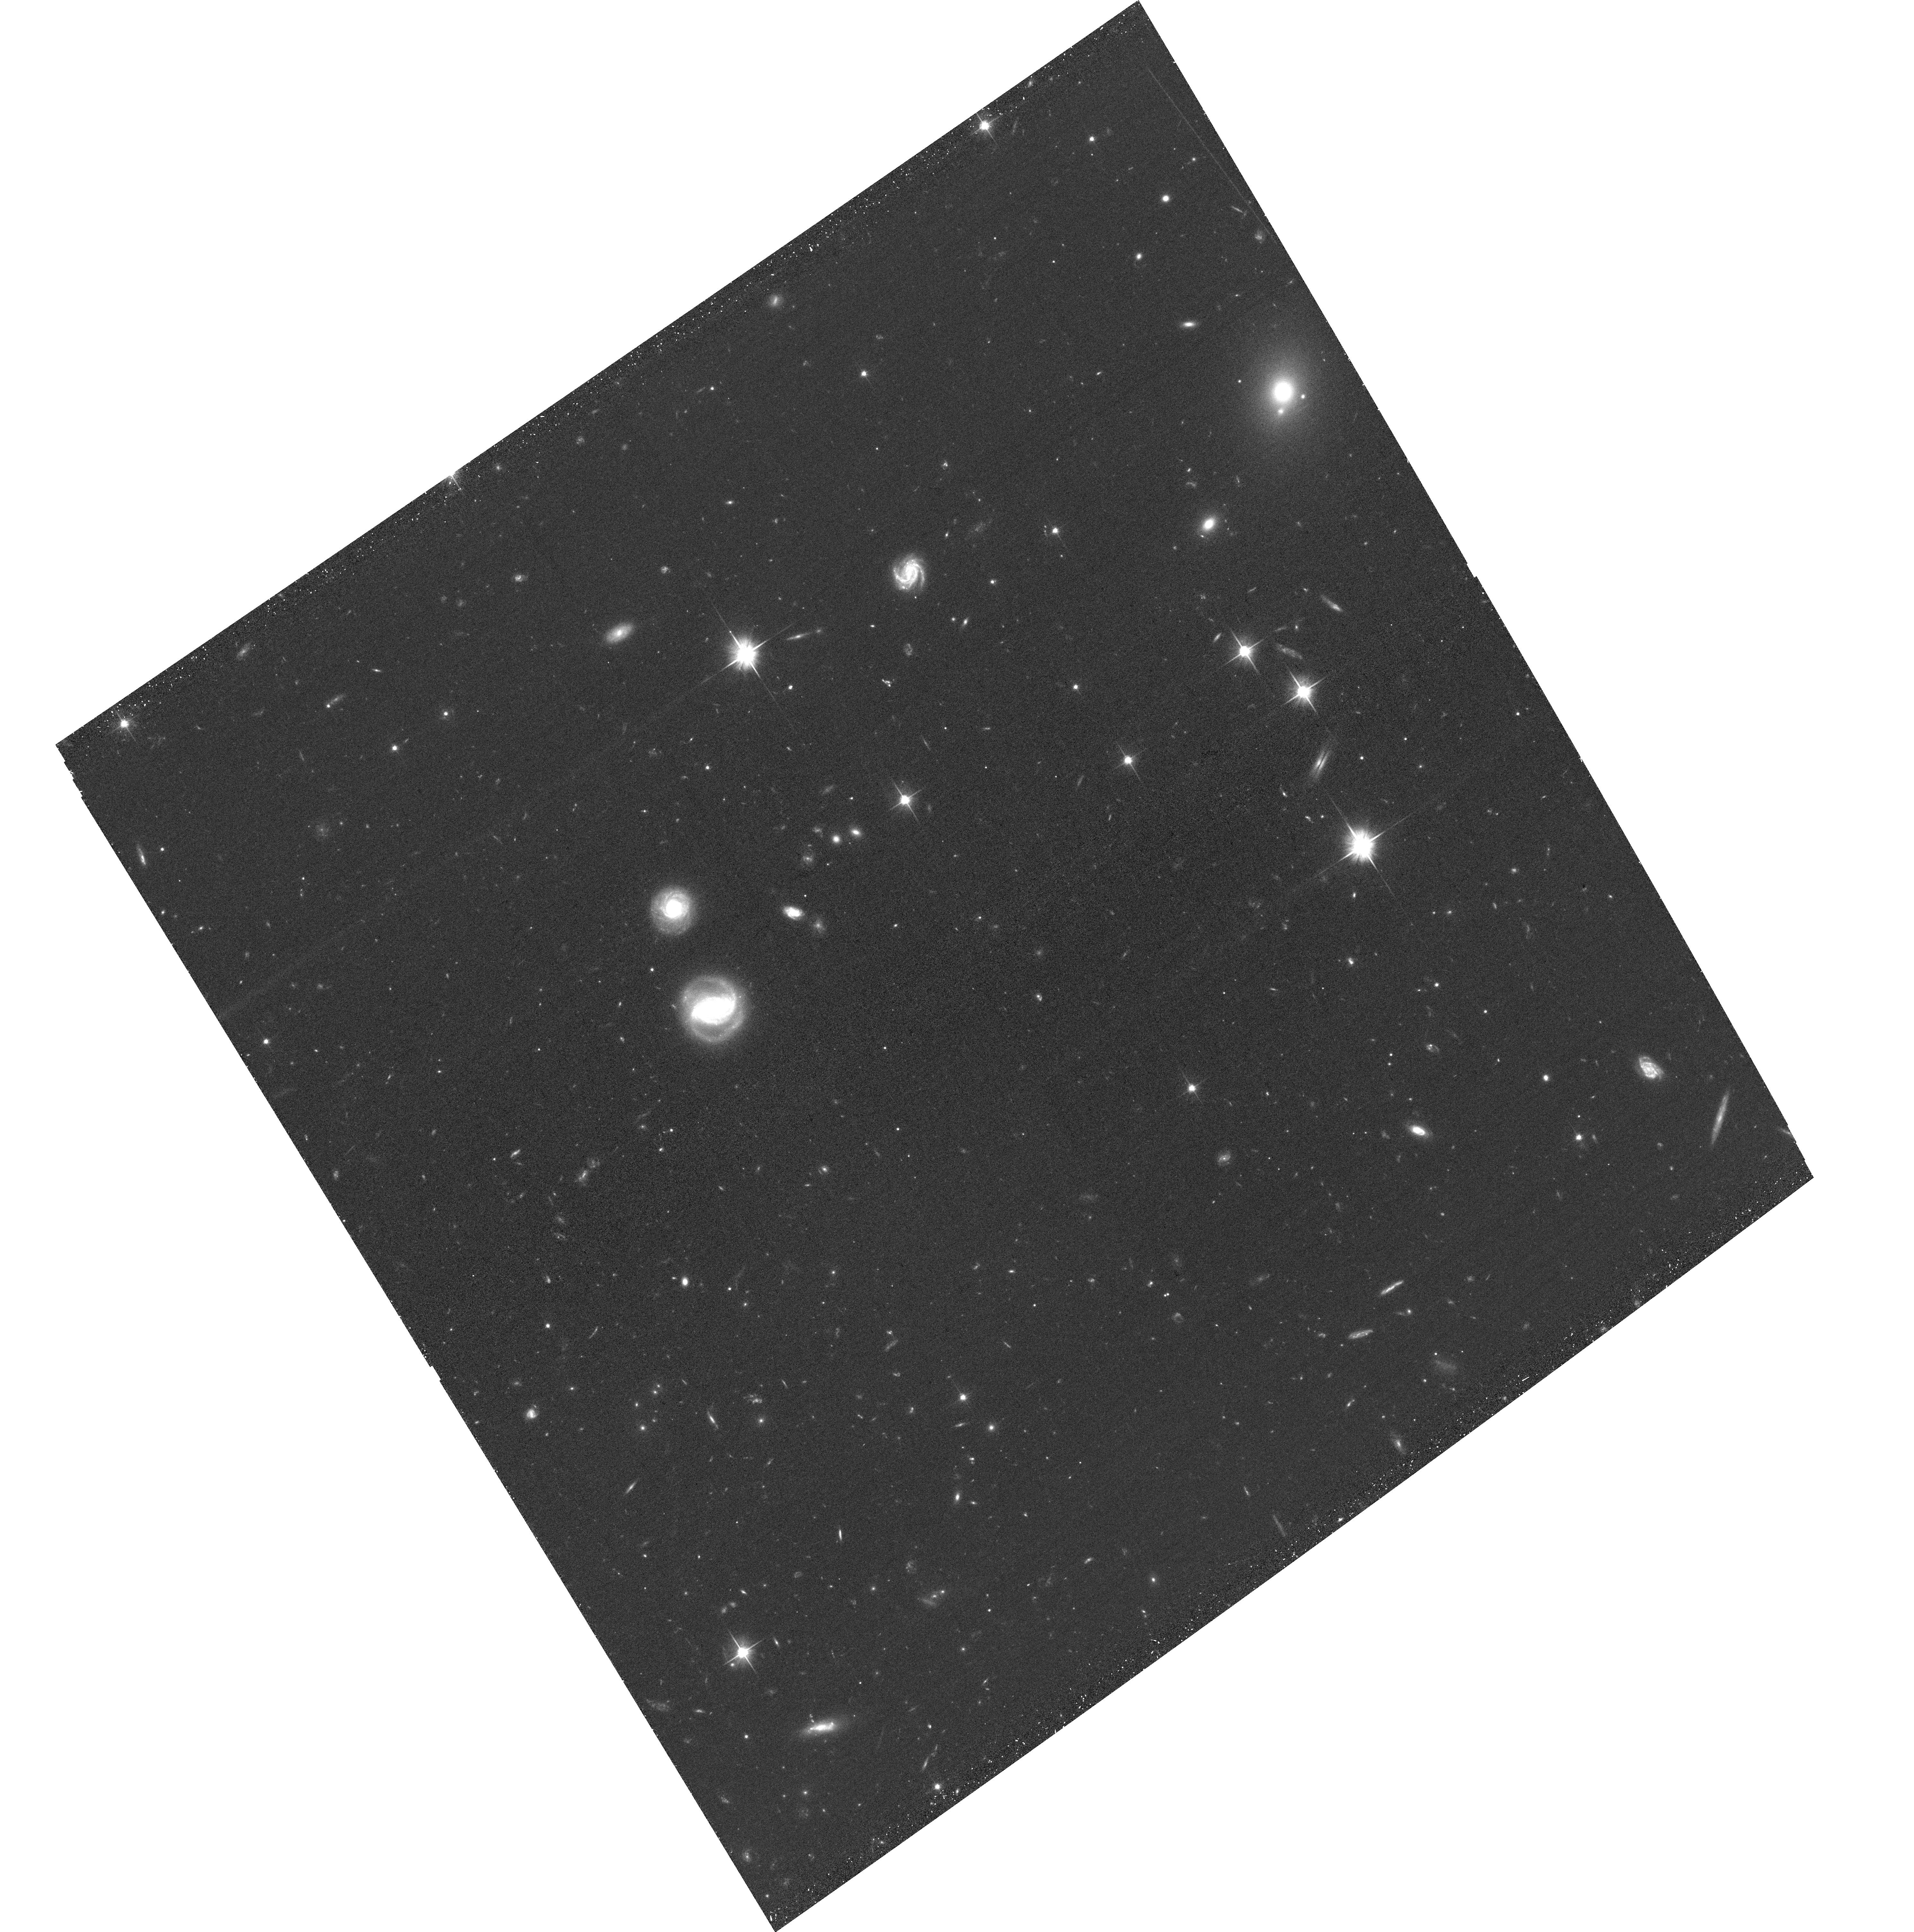
Target: SPT-CL-J2228-5828
Instrument: ACS/WFC
Filter: F606W
Exposure: 30 min
Observation ID: hst_16488_11_acs_wfc_f606w_jeiu11

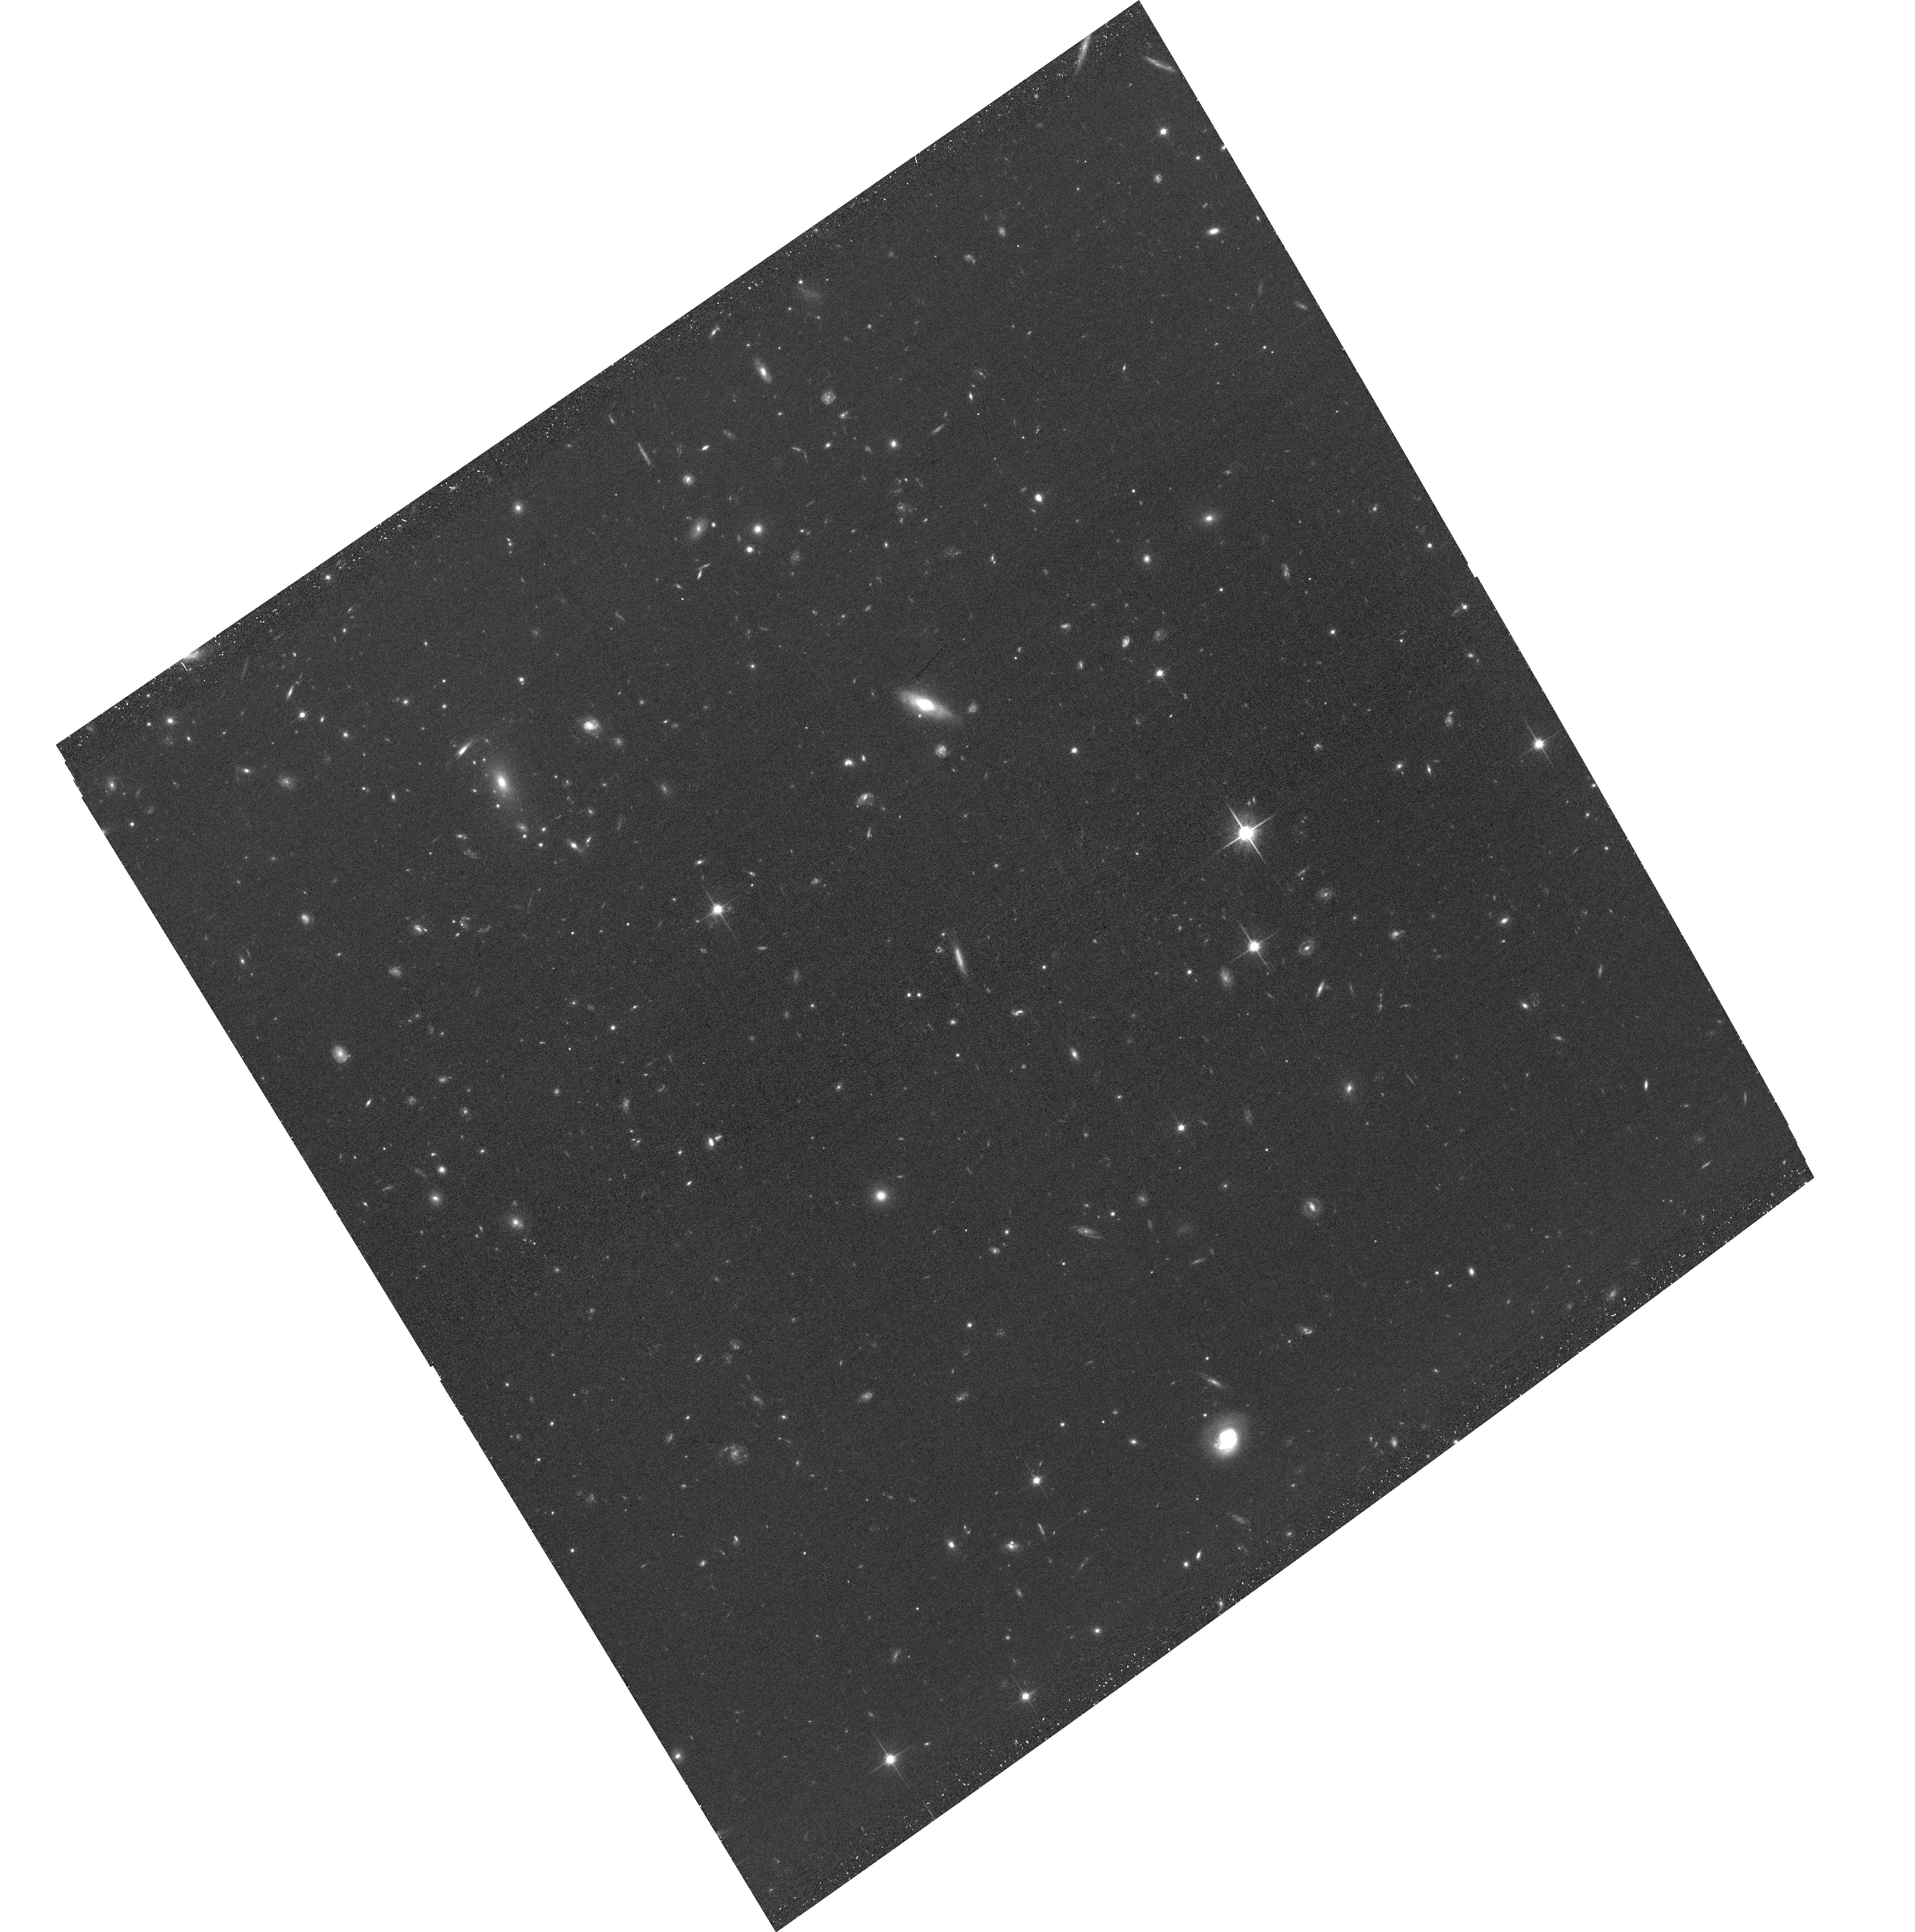
Target: SPT-CL-J2228-5828
Instrument: ACS/WFC
Filter: F814W
Exposure: 30 min
Observation ID: hst_16488_10_acs_wfc_f814w_jeiu10

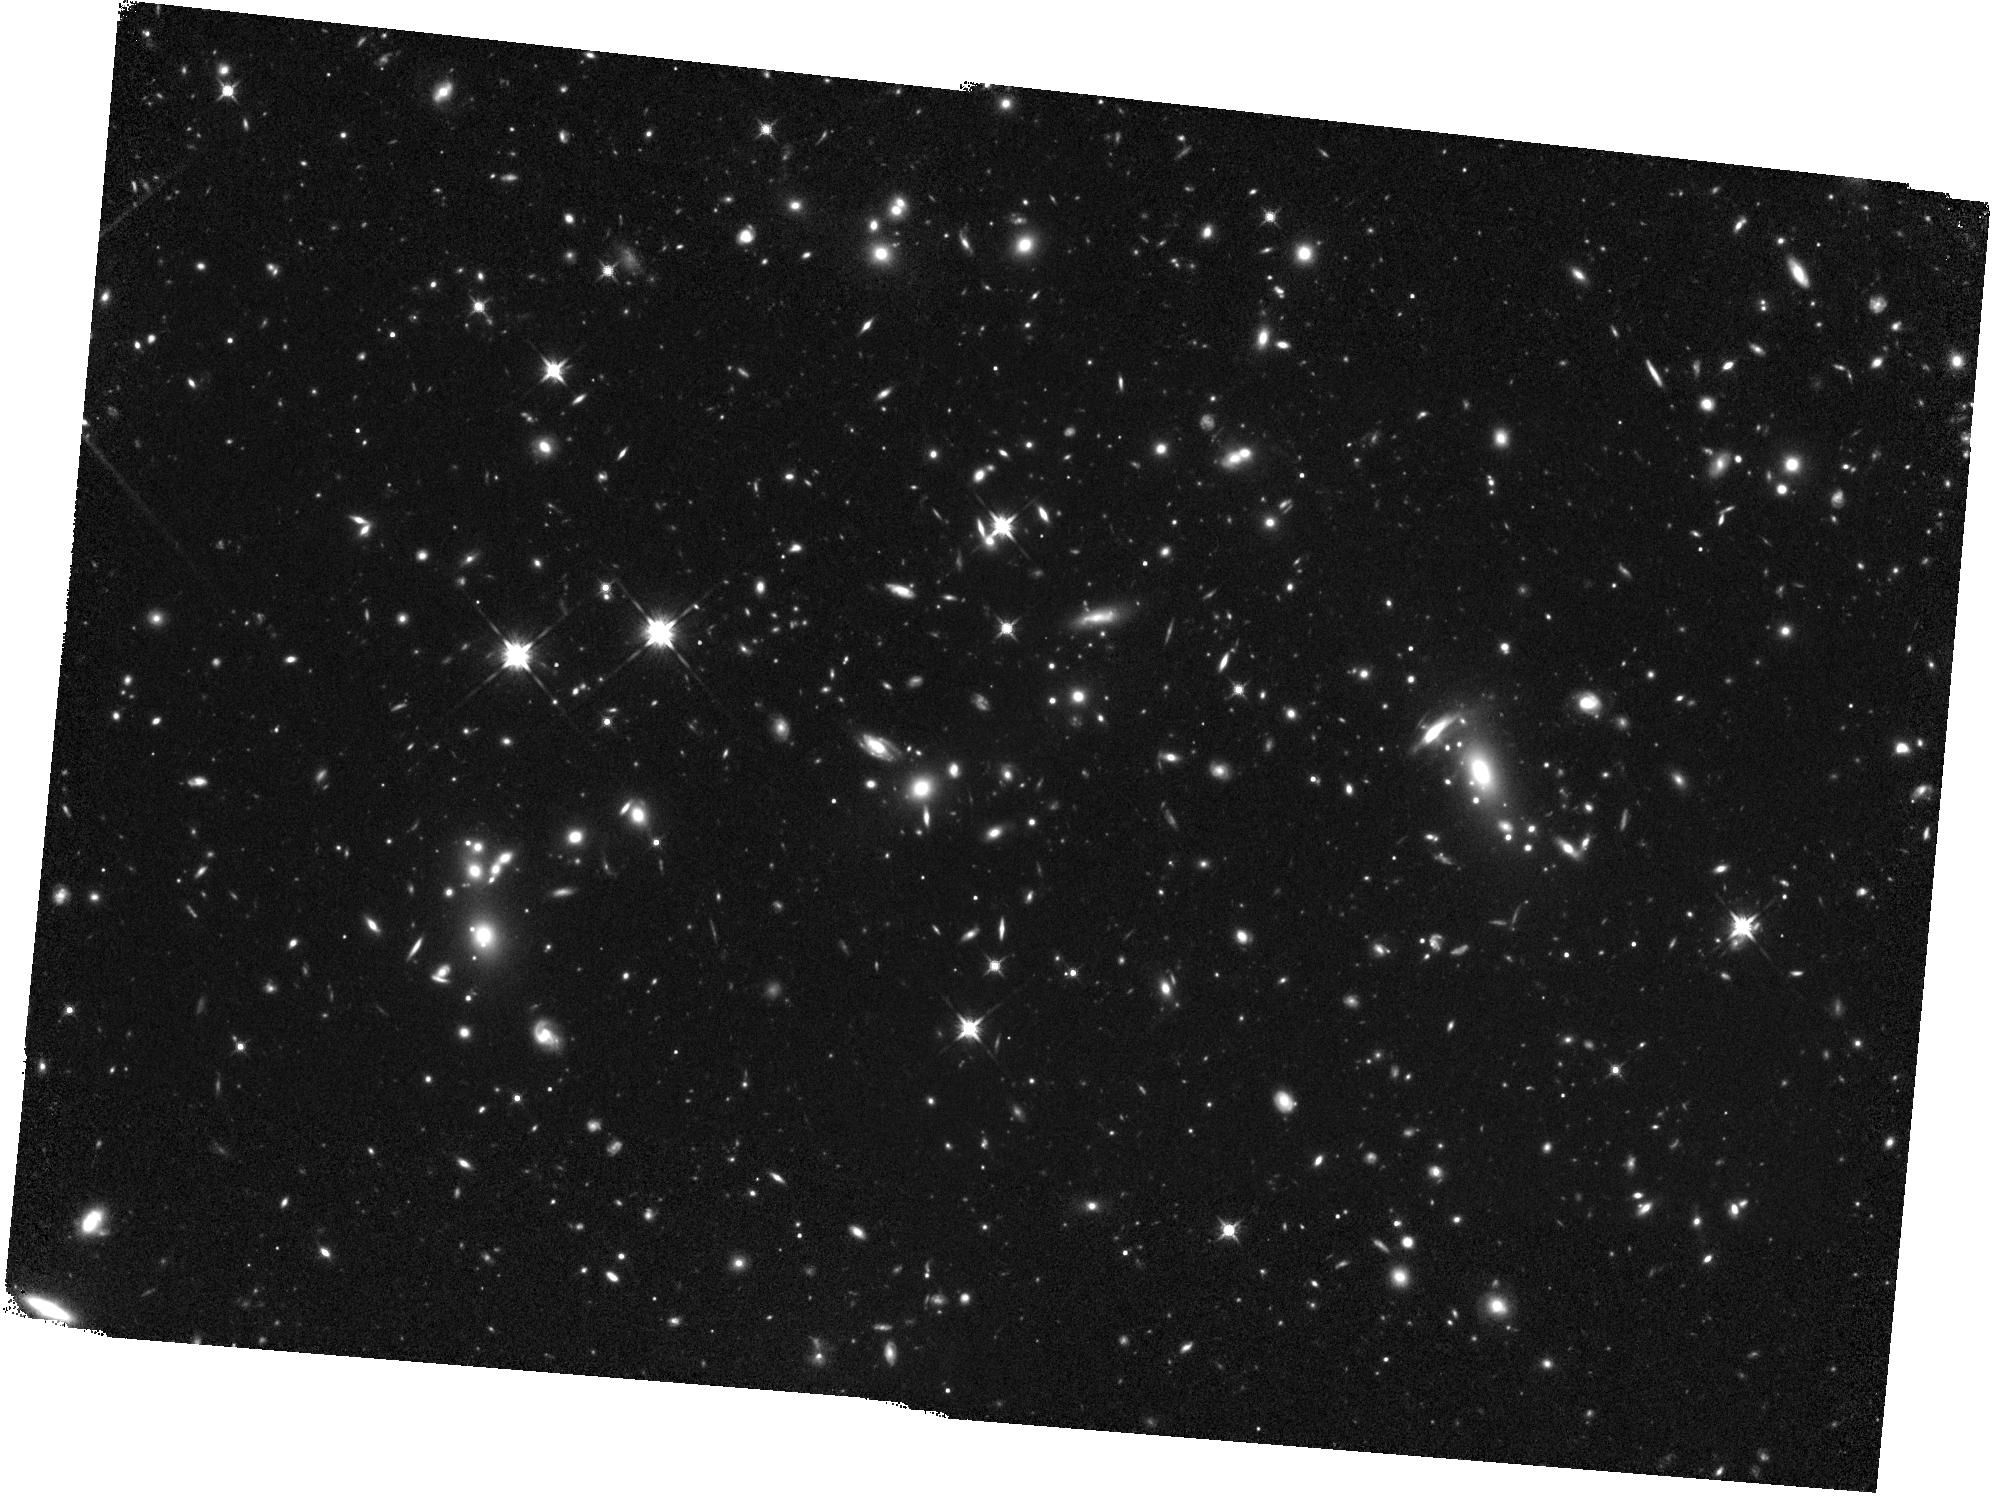
Target: SPT-CL-J2228-5828
Instrument: WFC3/IR
Filter: F140W
Exposure: 1.1 h
Observation ID: hst_16488_08_wfc3_ir_f140w_ieiu08

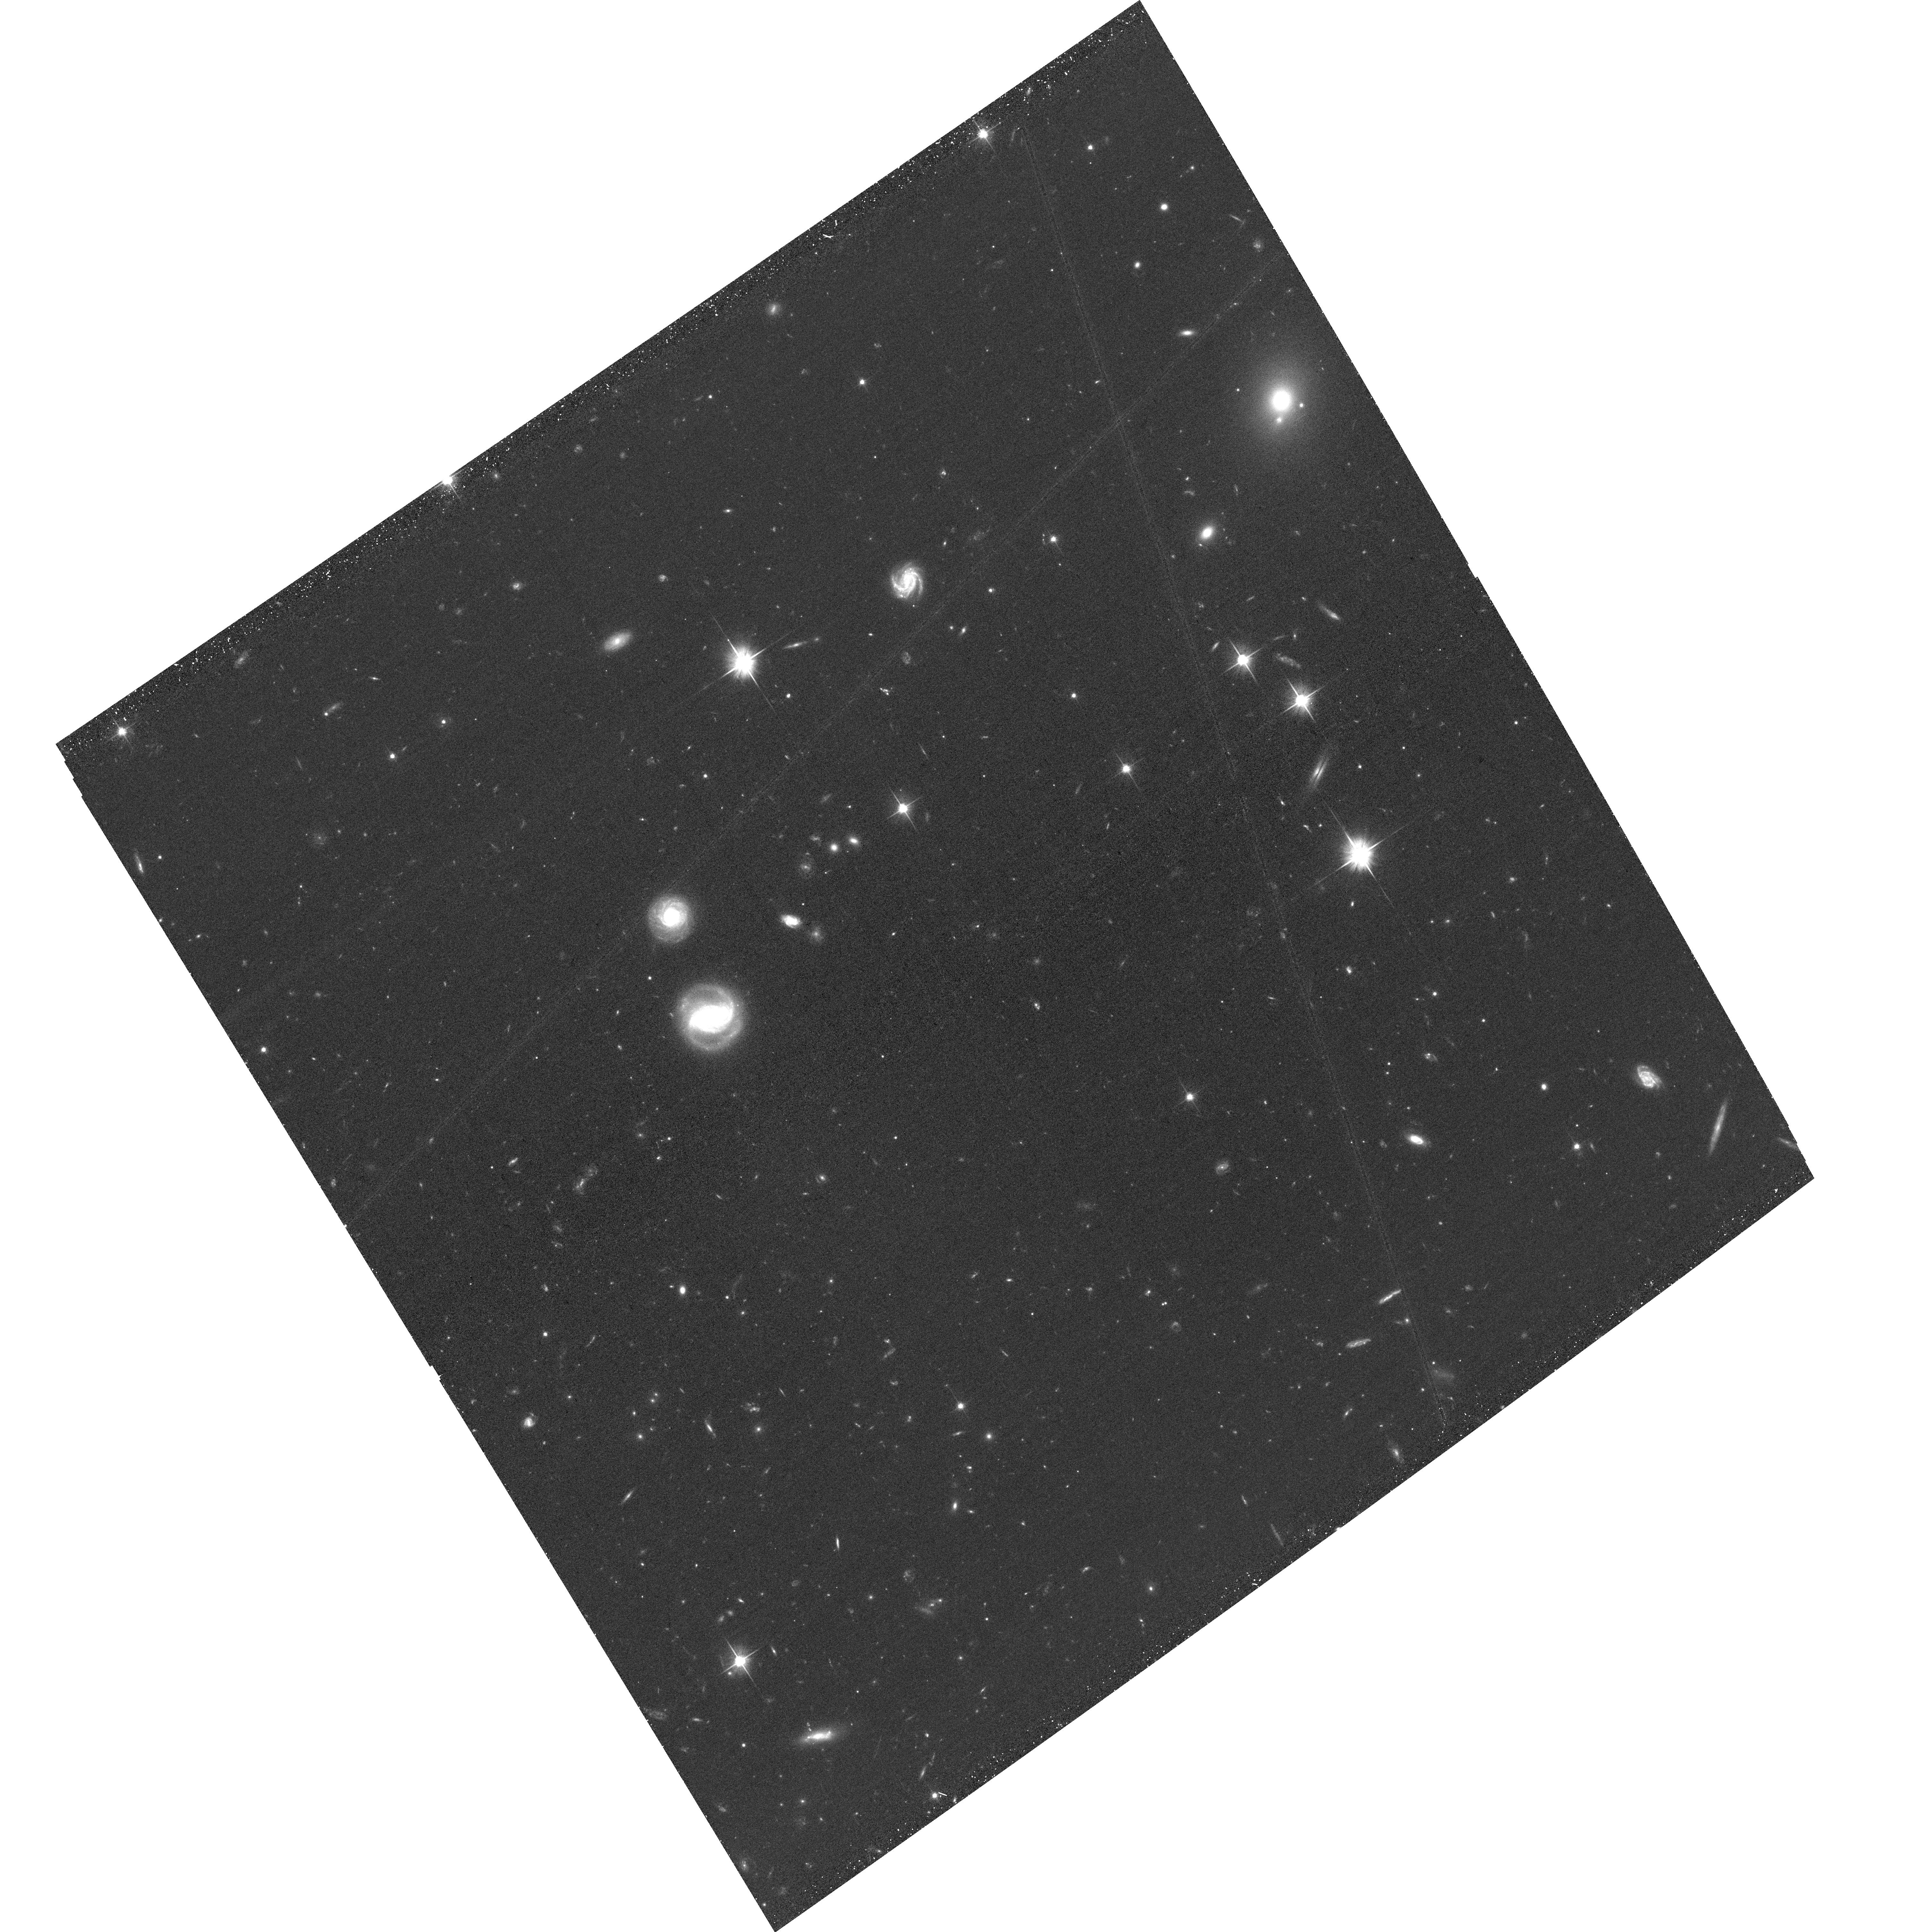
Target: SPT-CL-J2228-5828
Instrument: ACS/WFC
Filter: F606W
Exposure: 30 min
Observation ID: hst_16488_04_acs_wfc_f606w_jeiu04

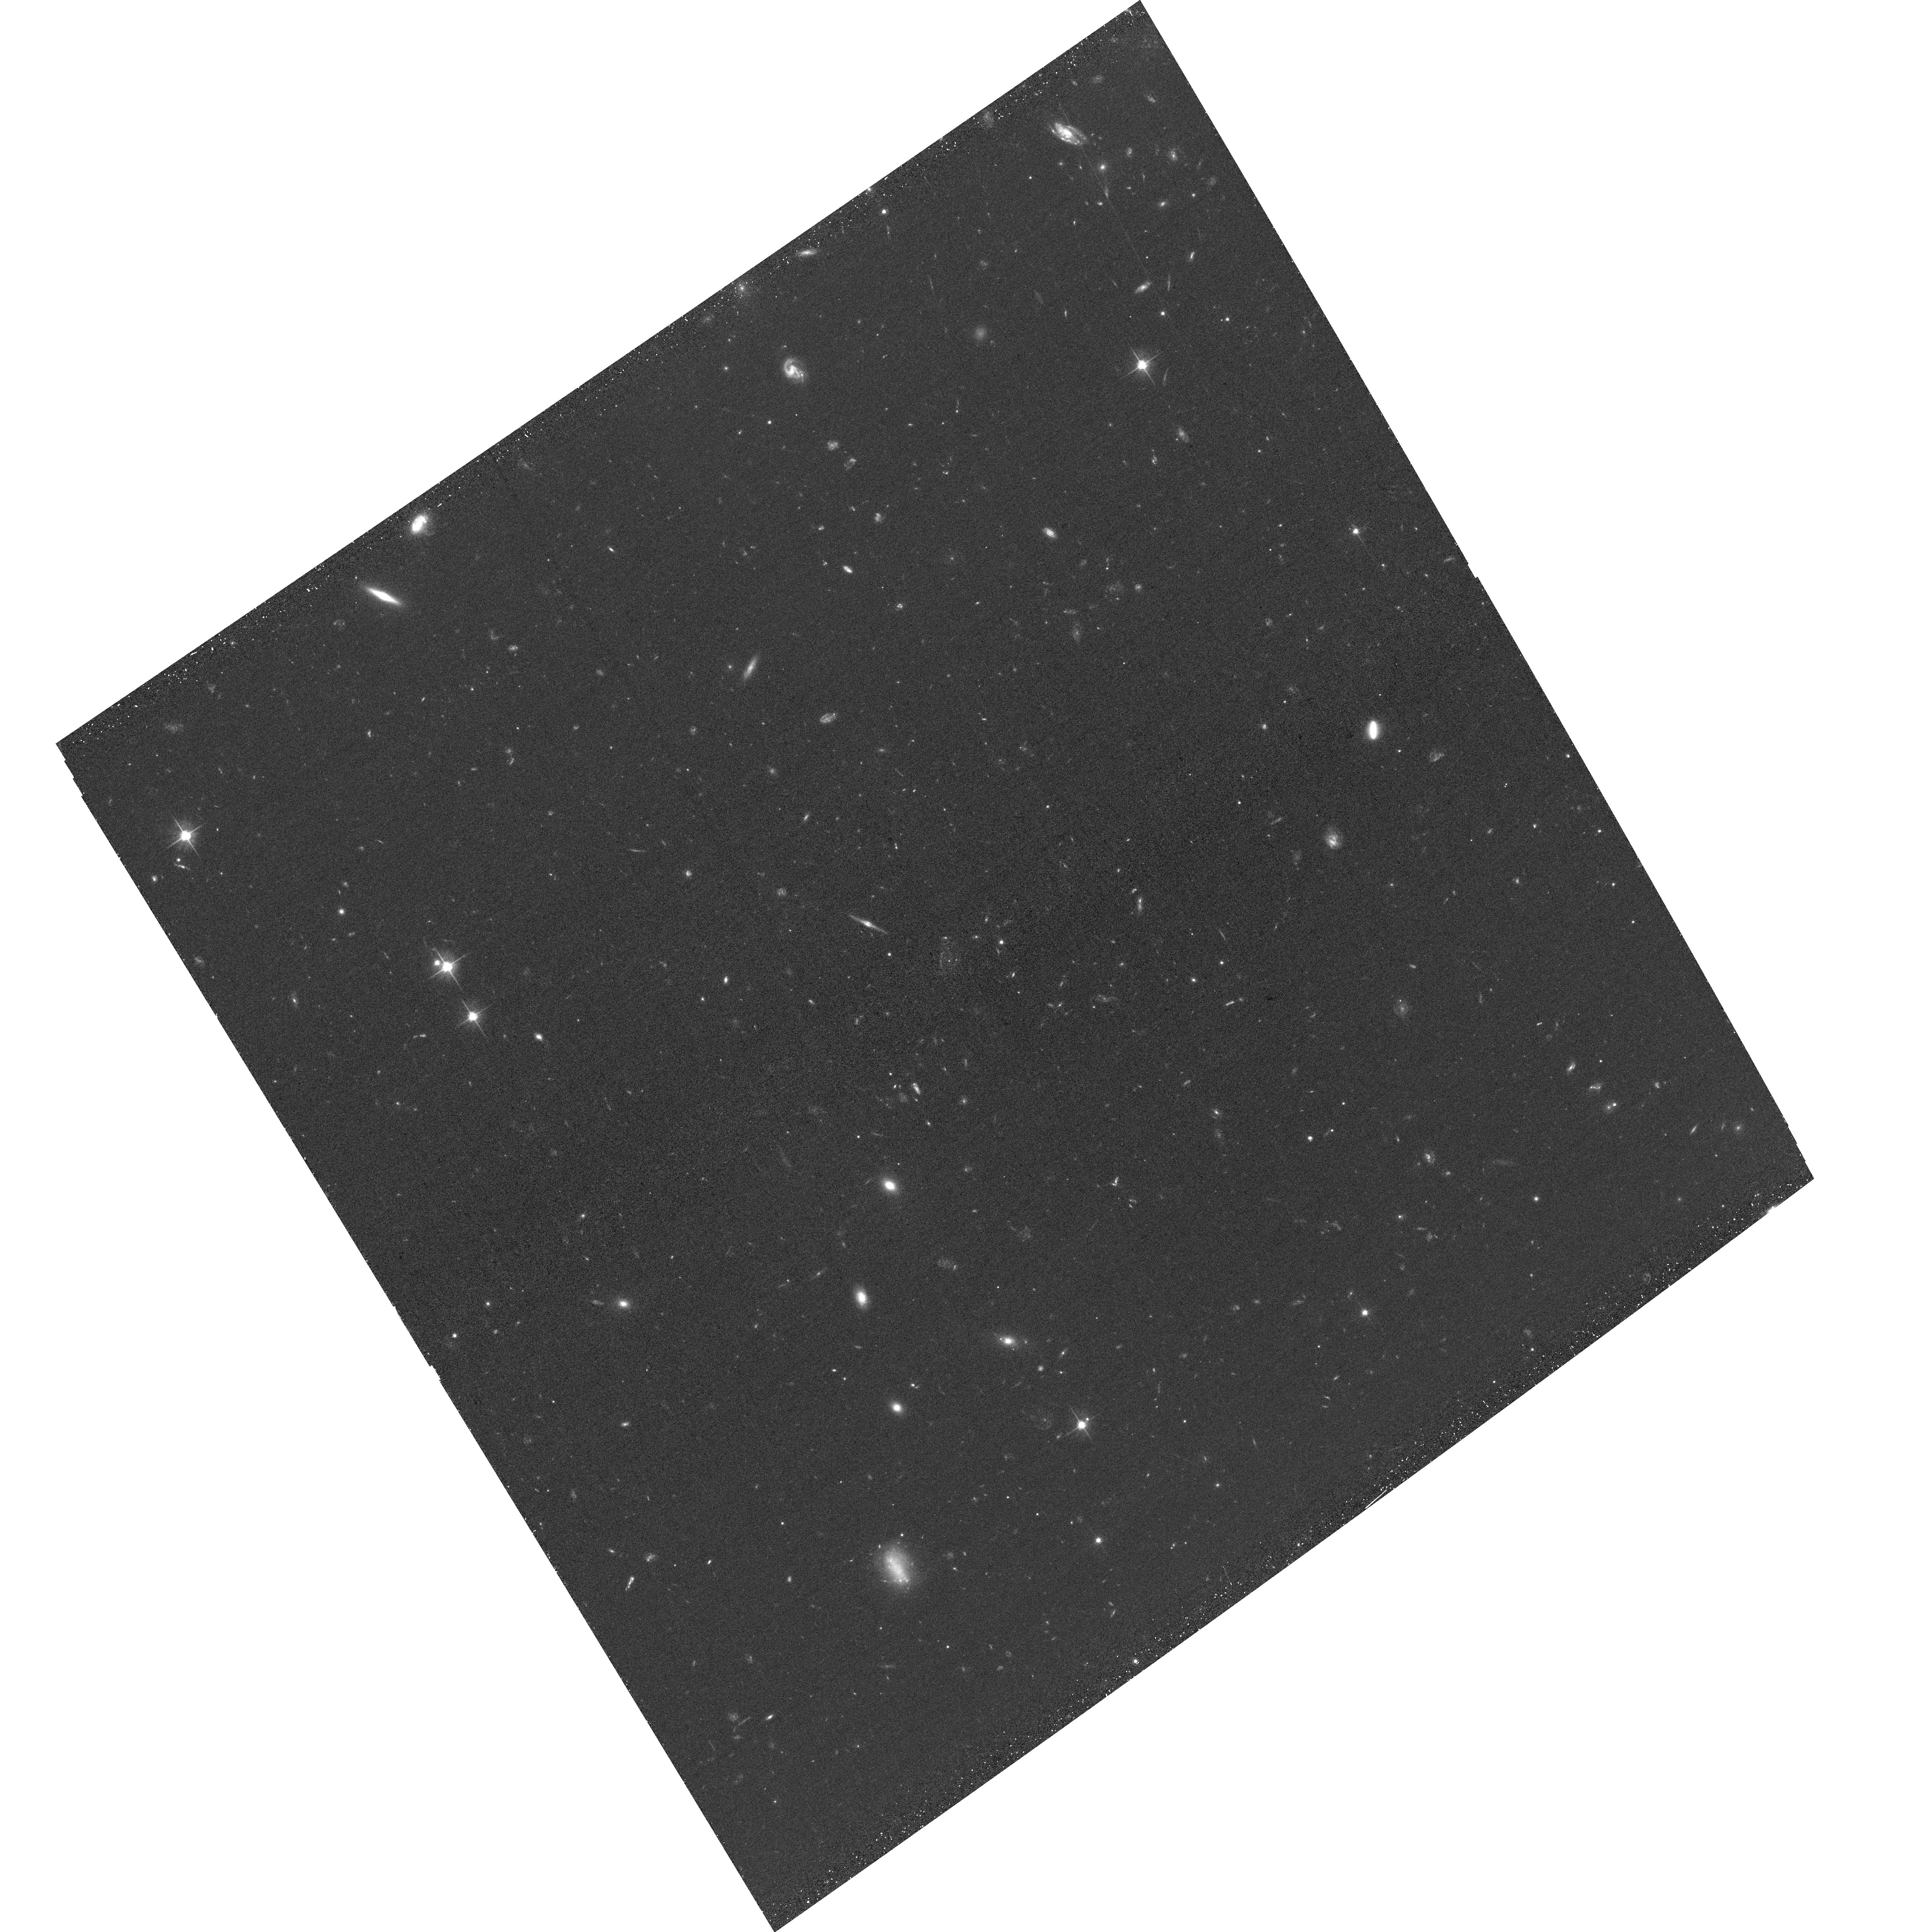
Target: SPT-CL-J2228-5828
Instrument: ACS/WFC
Filter: F606W
Exposure: 30 min
Observation ID: hst_16488_12_acs_wfc_f606w_jeiu12

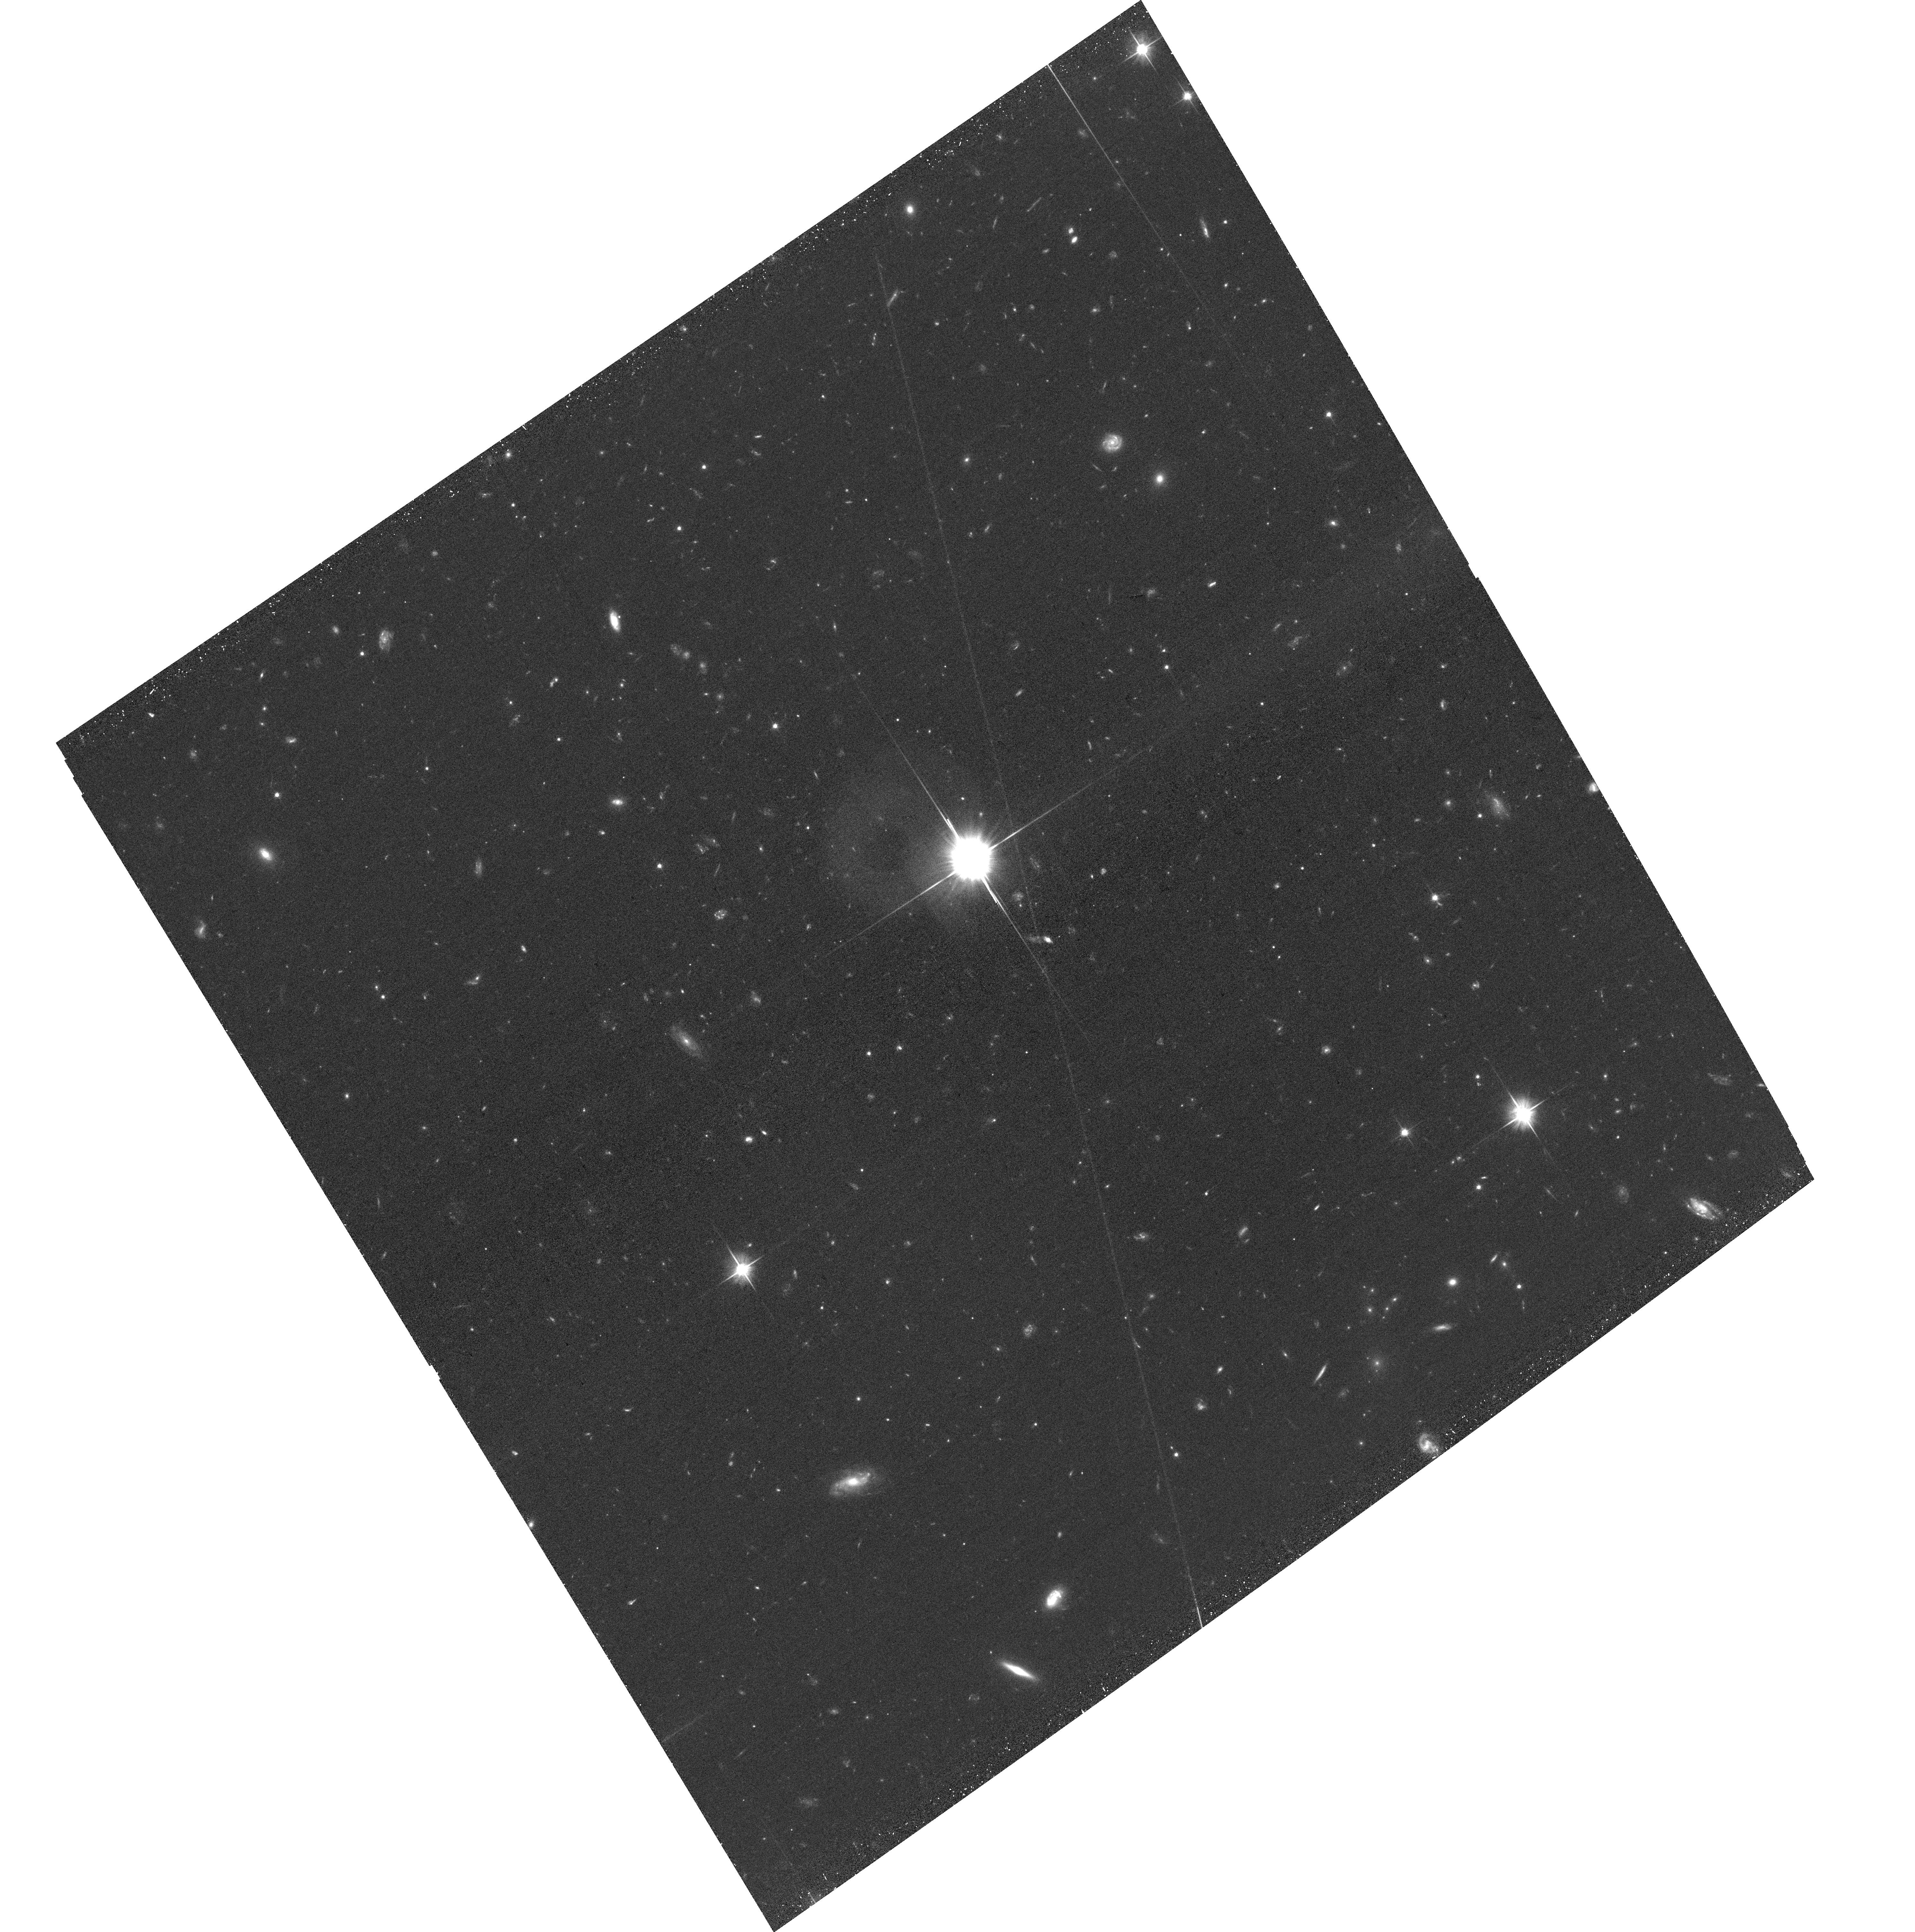
Target: SPT-CL-J2228-5828
Instrument: ACS/WFC
Filter: F606W
Exposure: 30 min
Observation ID: hst_16488_09_acs_wfc_f606w_jeiu09

An XMM-Newton+HST study of an extreme, high-redshift cluster merger (PI: Zohren, Hannah)

We propose XMM-Newton+HST observations of SPT-CLJ2228-5828, a high-redshift (z = 0.73) candidate for a dissociative galaxy cluster merger. It exhibits two major, widely-separated (940 kpc) centers in the galaxy distribution with (noisy) counterparts identified in an initial weak lensing analysis of the cluster. Traced by the SPT Sunyaev Zel'dovich signature, the hot intracluster plasma appears to be located in the middle between the two peaks of the galaxy distribution and mass map, suggesting a violent, dissociative merger. If confirmed, SPT-CLJ2228-5828 would be among the widest dissociated mergers known. These systems are extremely rare, especially at high redshifts, and provide the best conditions for constraints on the dark matter self-interaction cross-section. The requested high-resolution X-ray observations will enable us to to efficiently confirm the dissociated merger nature. Additionally, they will allow us to constrain the cluster X-ray temperature and luminosity to 10%, providing the precision needed to compare its properties to its peers among the rarest violent cluster mergers known. We also request complementary HST observations to substantially improve the mass reconstruction using strong and weak gravitational lensing. This will not only allow us to compute constraints on the dark matter self-interaction from the system, but also to compare the cluster properties to expectations from mass-observable scaling relations. Complementary GMOS multi-object spectroscopy for the cluster has already been approved, yielding the final piece needed for a comprehensive multi-wavelength analysis of this extreme cluster.